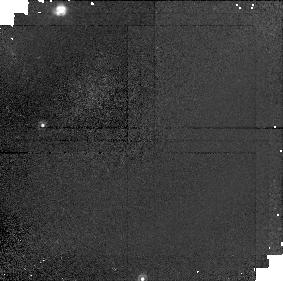
Target: field at RA 60.337°, Dec 39.891°
Instrument: NICMOS/NIC1
Filter: F110W
Exposure: 15 min
Observation ID: n4ag02070

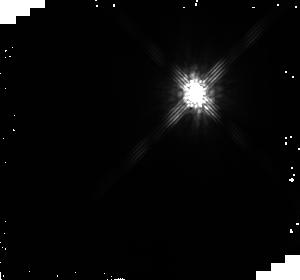
Target: HD281159
Instrument: NICMOS/NIC2
Filter: F160W
Exposure: 20 min
Observation ID: n4ag03020

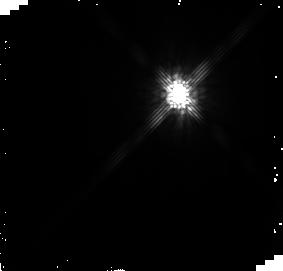
Target: HD281159
Instrument: NICMOS/NIC2
Filter: F160W
Exposure: 20 min
Observation ID: n4ag01020

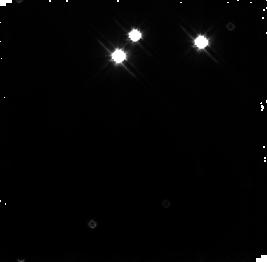
Target: field at RA 56.134°, Dec 32.140°
Instrument: NICMOS/NIC3
Filter: F110W
Exposure: 15 min
Observation ID: n4ag03080

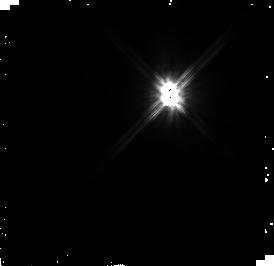
Target: HD281159
Instrument: NICMOS/NIC2
Filter: F110W
Exposure: 15 min
Observation ID: n4ag01060

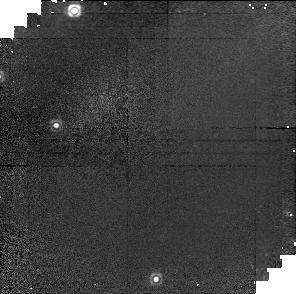
Target: field at RA 60.337°, Dec 39.891°
Instrument: NICMOS/NIC1
Filter: F160W
Exposure: 20 min
Observation ID: n4ag02030

NICMOS and WFPC2 Imaging of a New Beta Pic-like Circumstellar Dust Disk (PI: Kalas, Paul George)

We propose to use the HST for high-resolution mapping of the recently discovered circumstellar disk around the B5V binary BD +31D643 (Fig. 1). We will take advantage of the apodized NIC2 camera to map the structure and color of the nebulosity at H and J. The sub-arcsecond resolution of structure will show if the disk is pertubed by embedded objects and/or a central hole is cleared by tidal interaction of the binary on the disk.